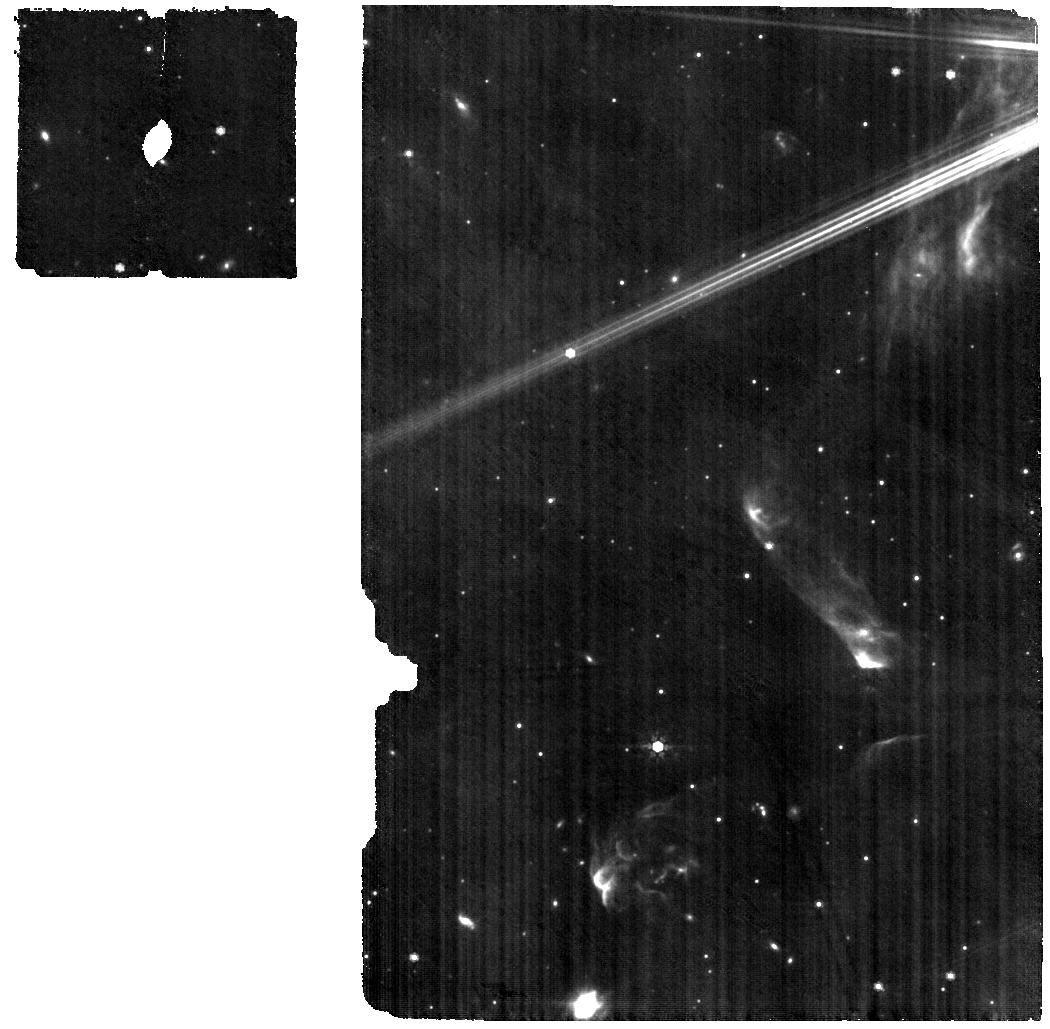
Target: HT-LUP
Instrument: MIRI
Filter: F770W
Exposure: 29 min
Observation ID: jw01584-o001_t001_miri_f770w

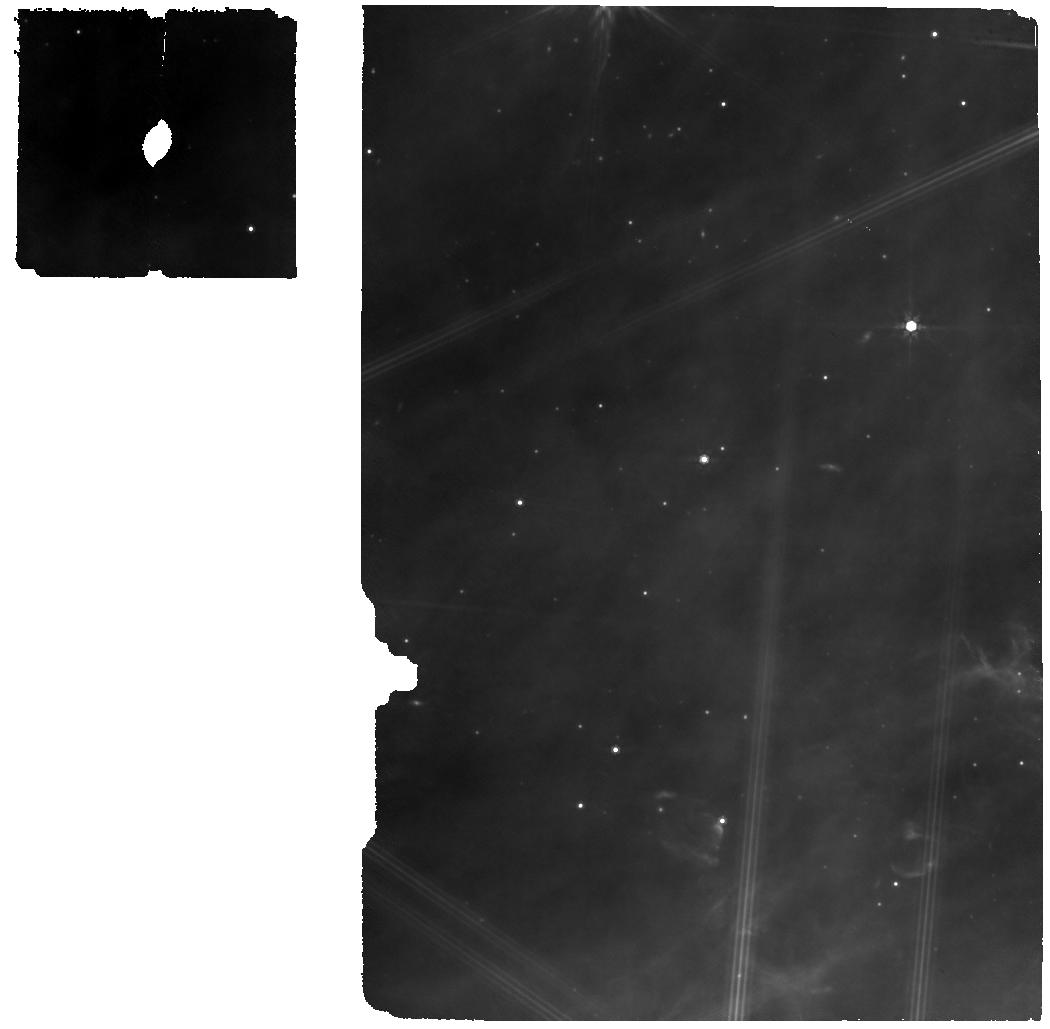
Target: WSB-52
Instrument: MIRI
Filter: F770W
Exposure: 17 min
Observation ID: jw01584-o017_t017_miri_f770w

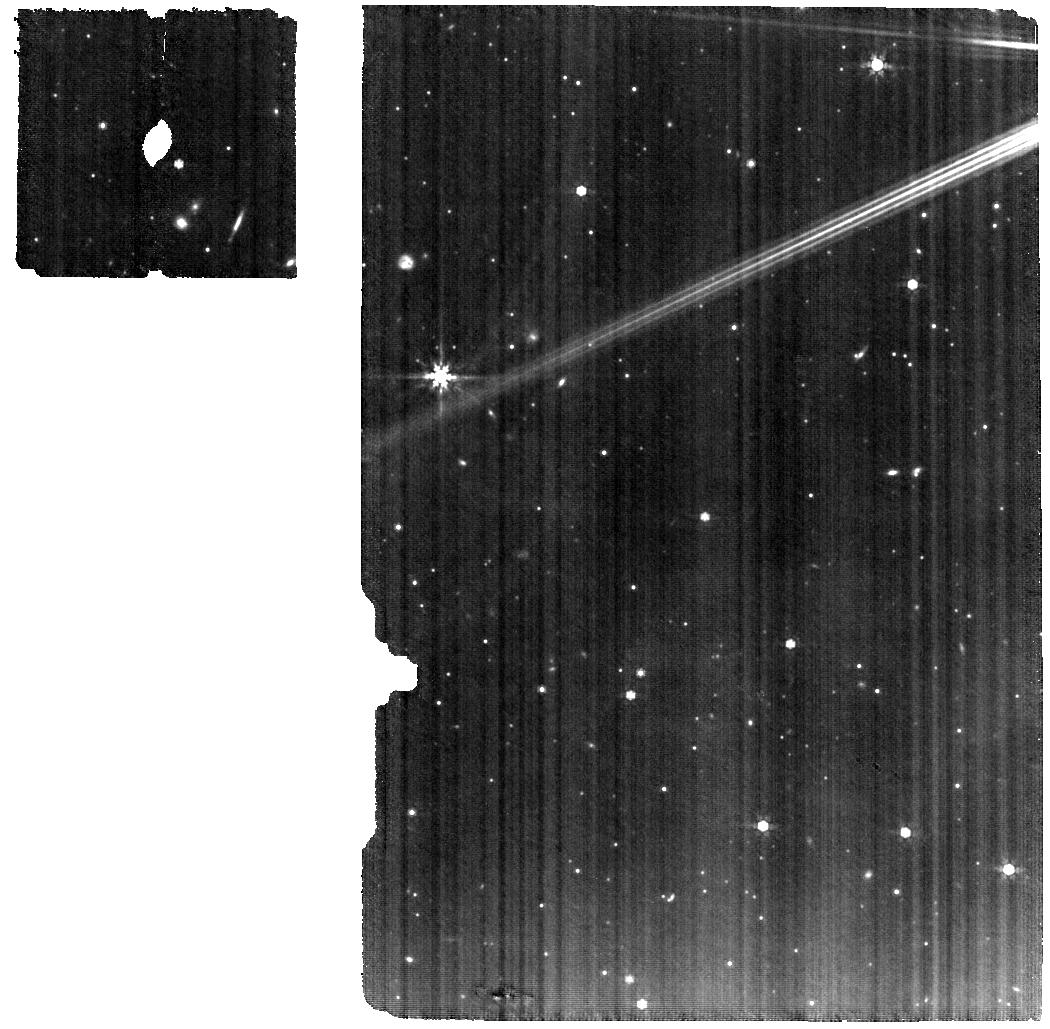
Target: RU-LUP
Instrument: MIRI
Filter: F770W
Exposure: 26 min
Observation ID: jw01584-o004_t004_miri_f770w

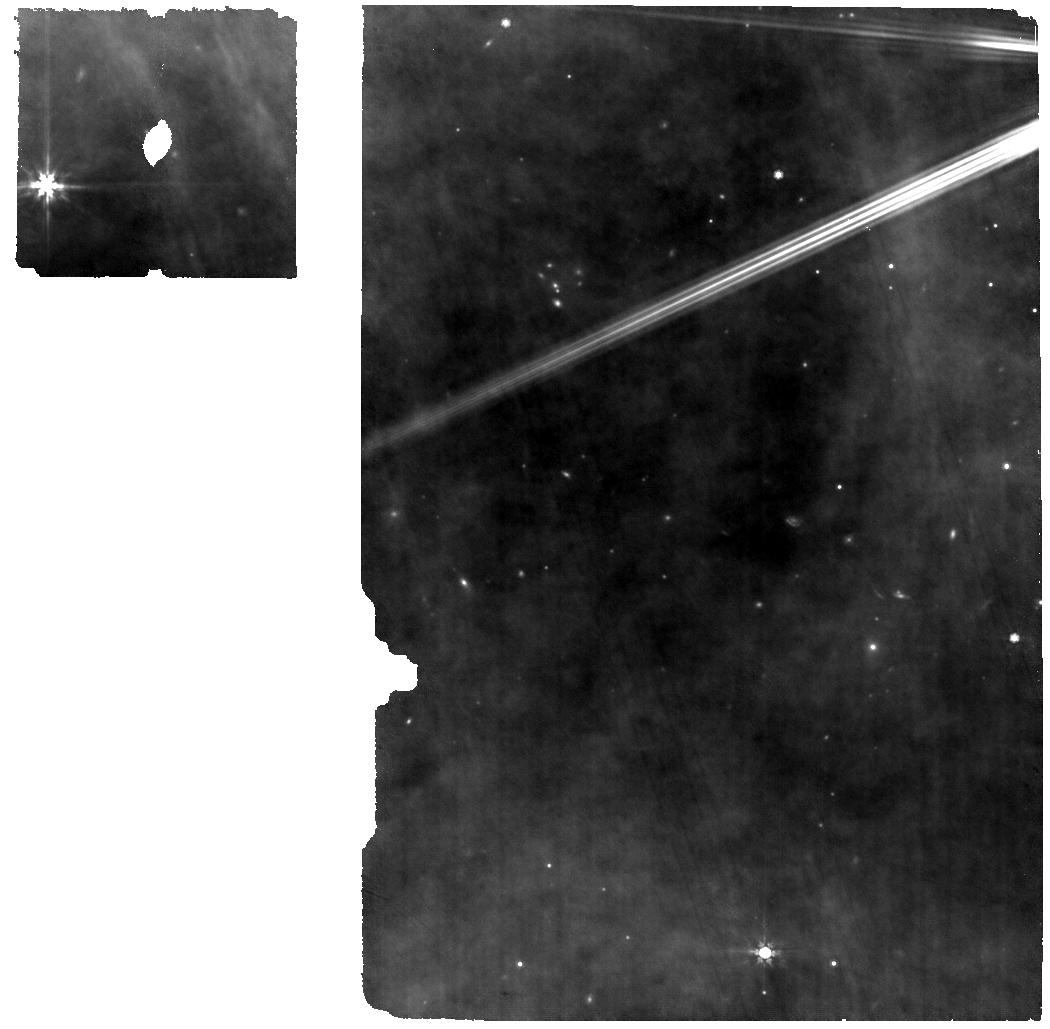
Target: AS-205-N
Instrument: MIRI
Filter: F770W
Exposure: 19 min
Observation ID: jw01584-o010_t021_miri_f770w

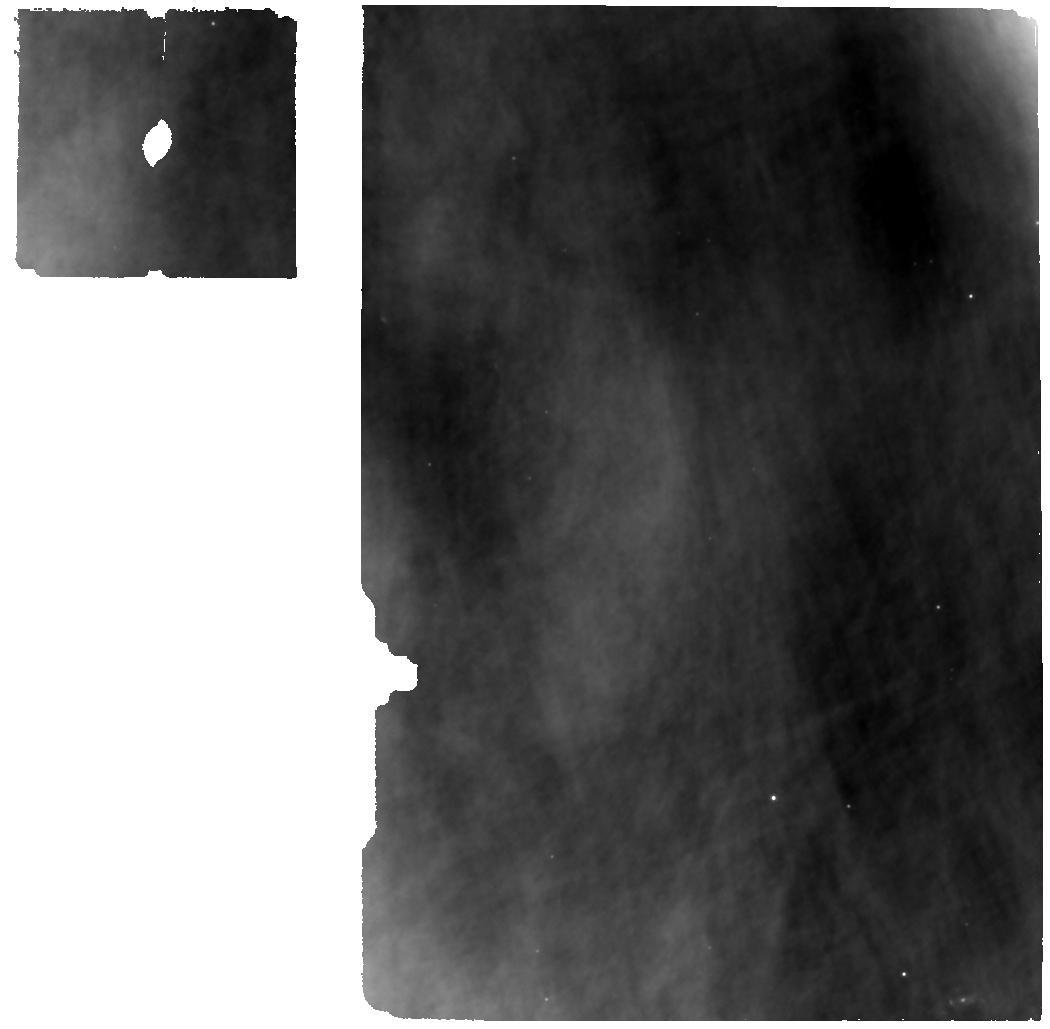
Target: SR-4
Instrument: MIRI
Filter: F770W
Exposure: 34 min
Observation ID: jw01584-o011_t011_miri_f770w

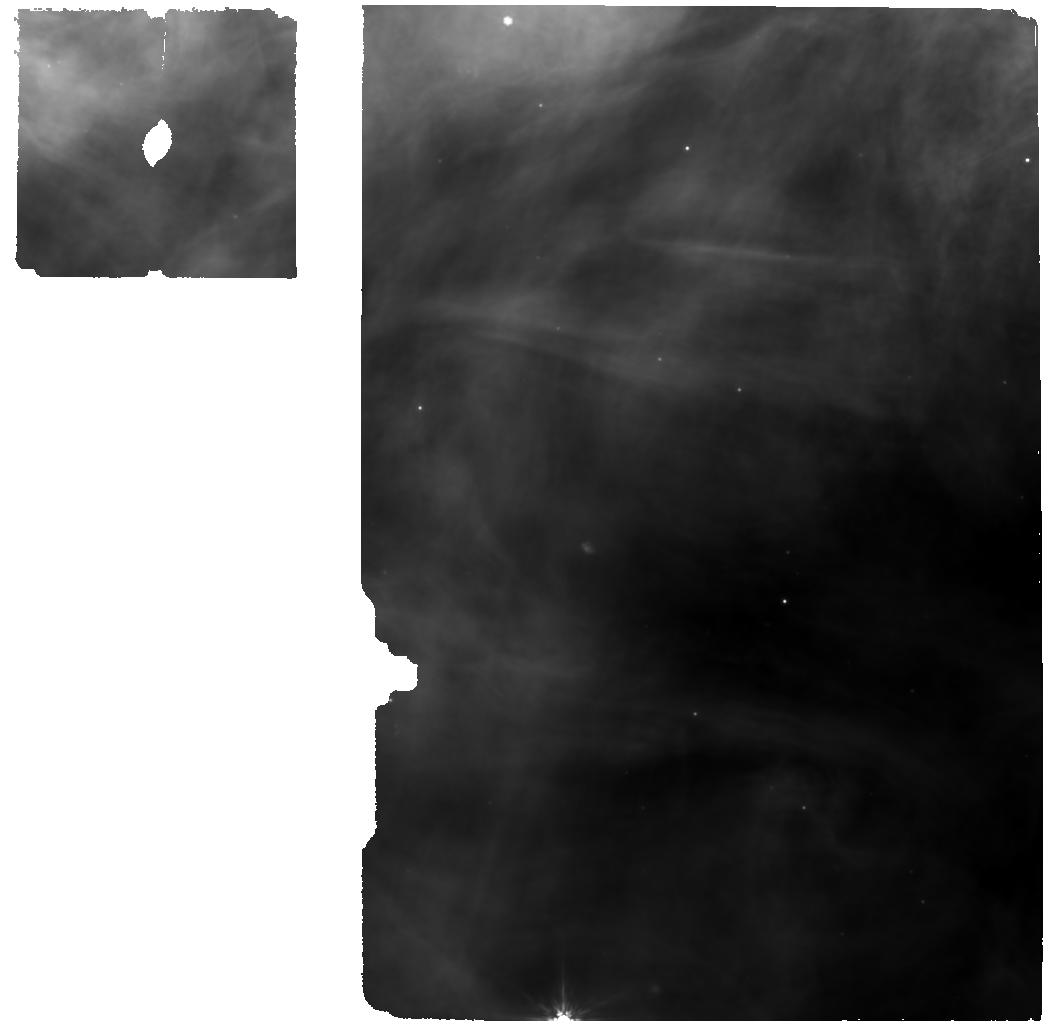
Target: ELIA-2-27
Instrument: MIRI
Filter: F770W
Exposure: 34 min
Observation ID: jw01584-o021_t015_miri_f770w

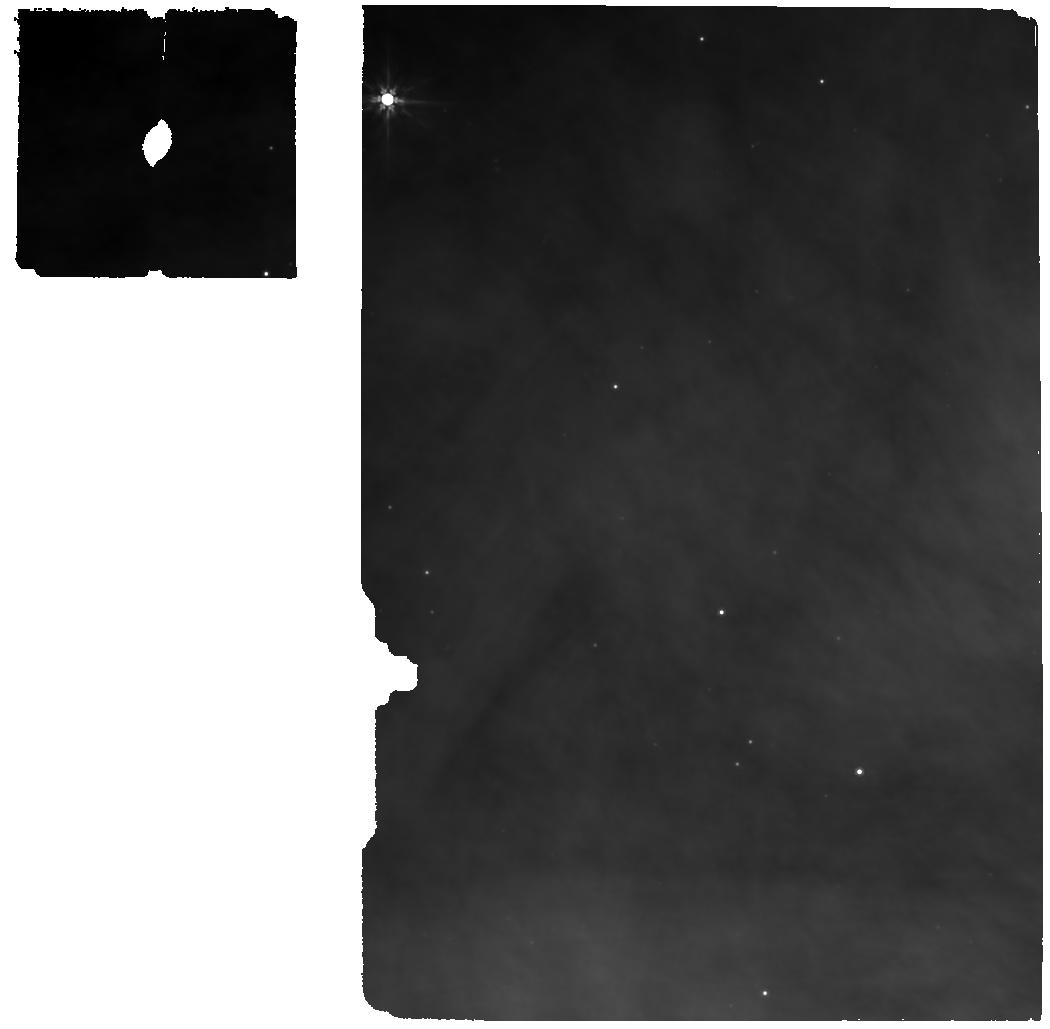
Target: DOAR-25
Instrument: MIRI
Filter: F770W
Exposure: 34 min
Observation ID: jw01584-o013_t013_miri_f770w

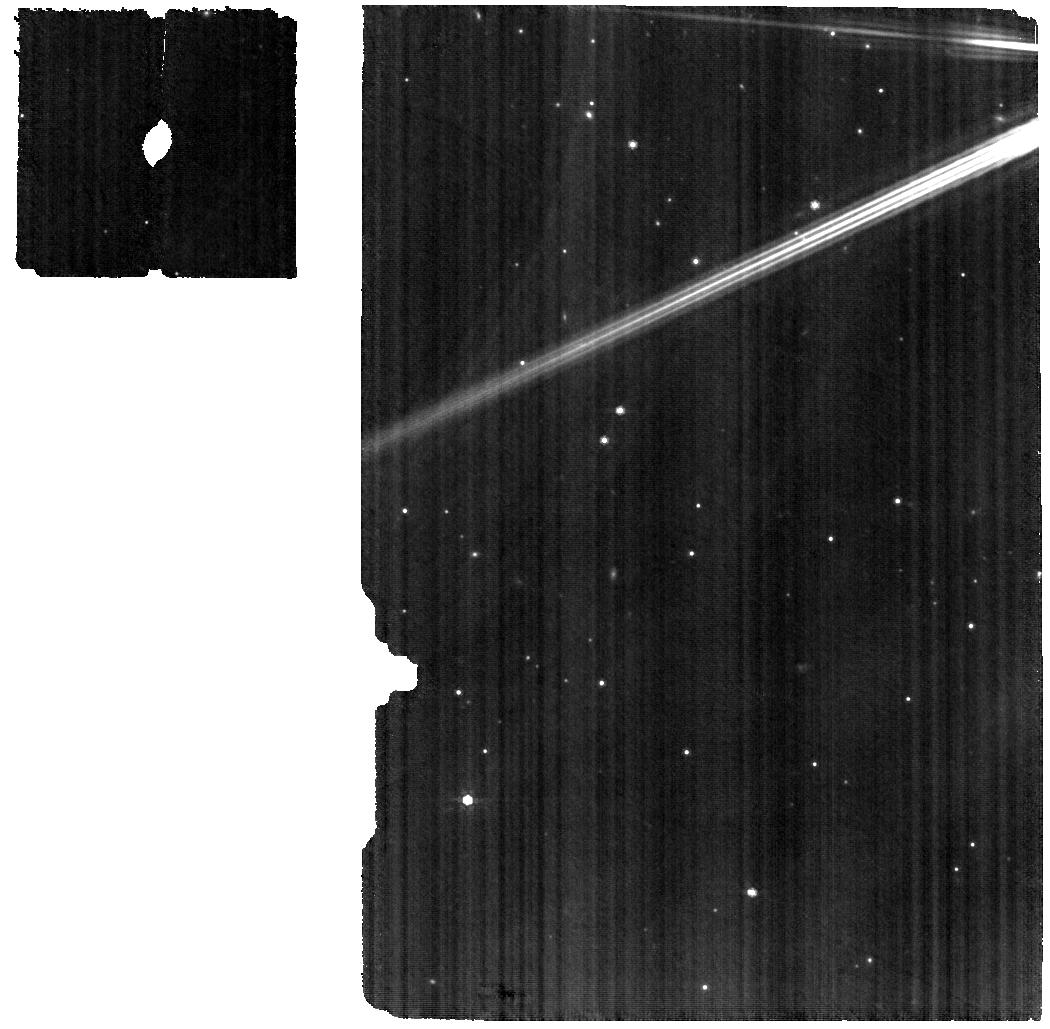
Target: HD-142666
Instrument: MIRI
Filter: F770W
Exposure: 19 min
Observation ID: jw01584-o008_t008_miri_f770w

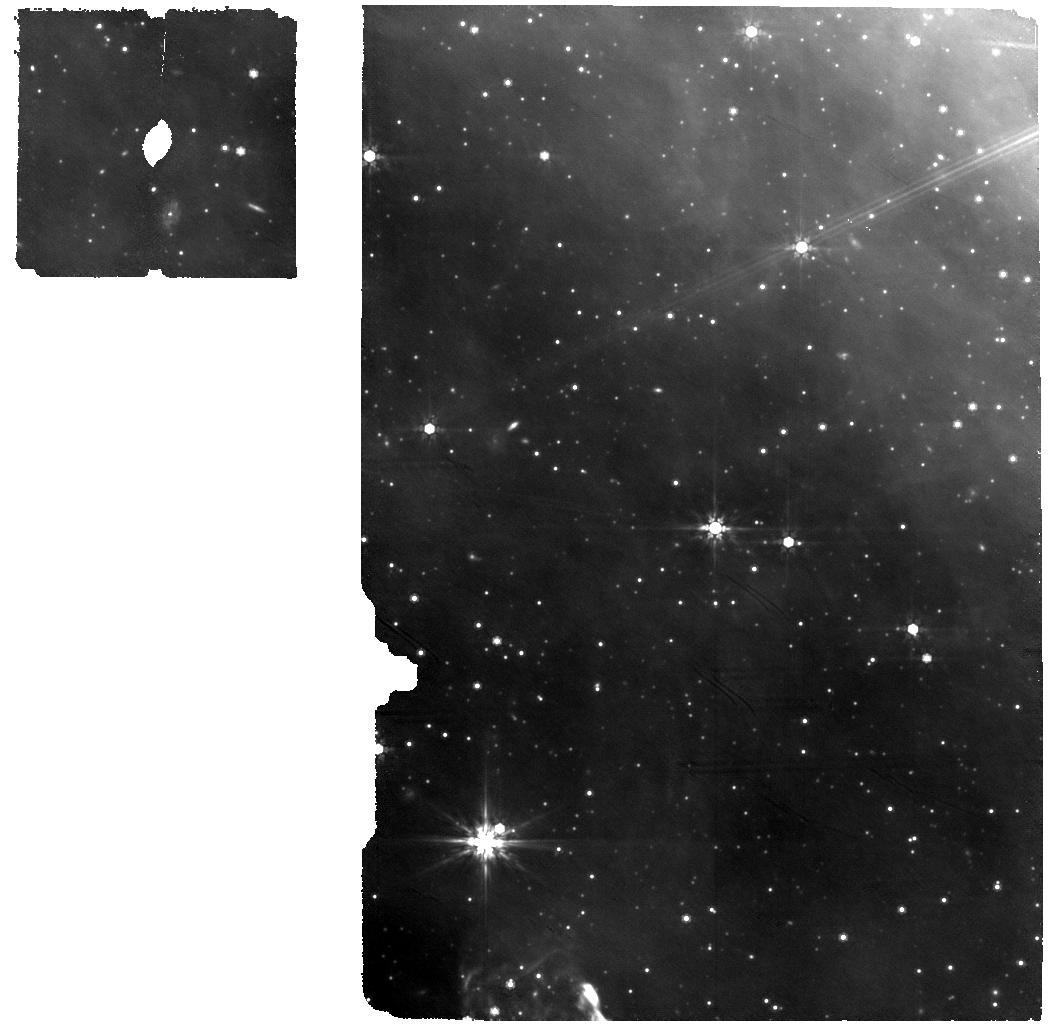
Target: SZ-114
Instrument: MIRI
Filter: F770W
Exposure: 42 min
Observation ID: jw01584-o005_t005_miri_f770w

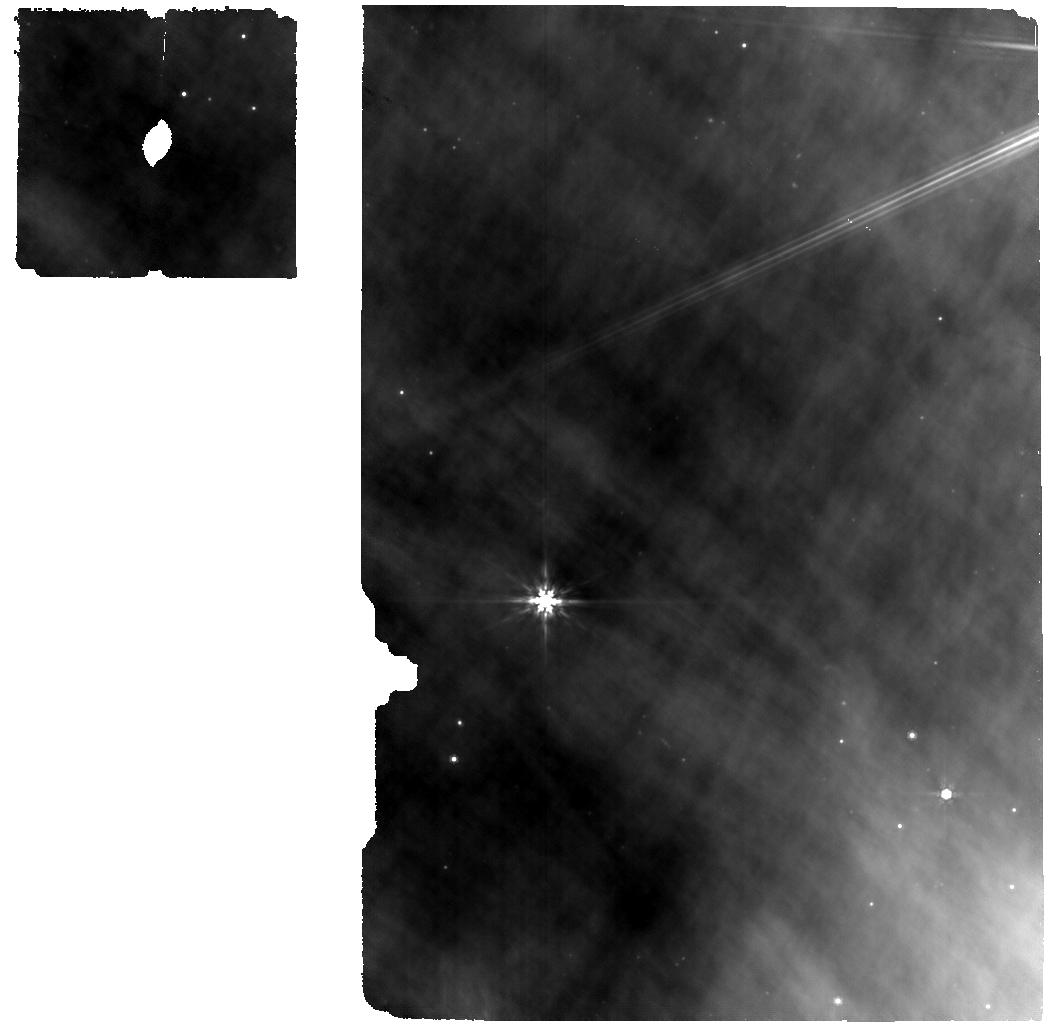
Target: ELIA-2-24
Instrument: MIRI
Filter: F770W
Exposure: 33 min
Observation ID: jw01584-o014_t014_miri_f770w

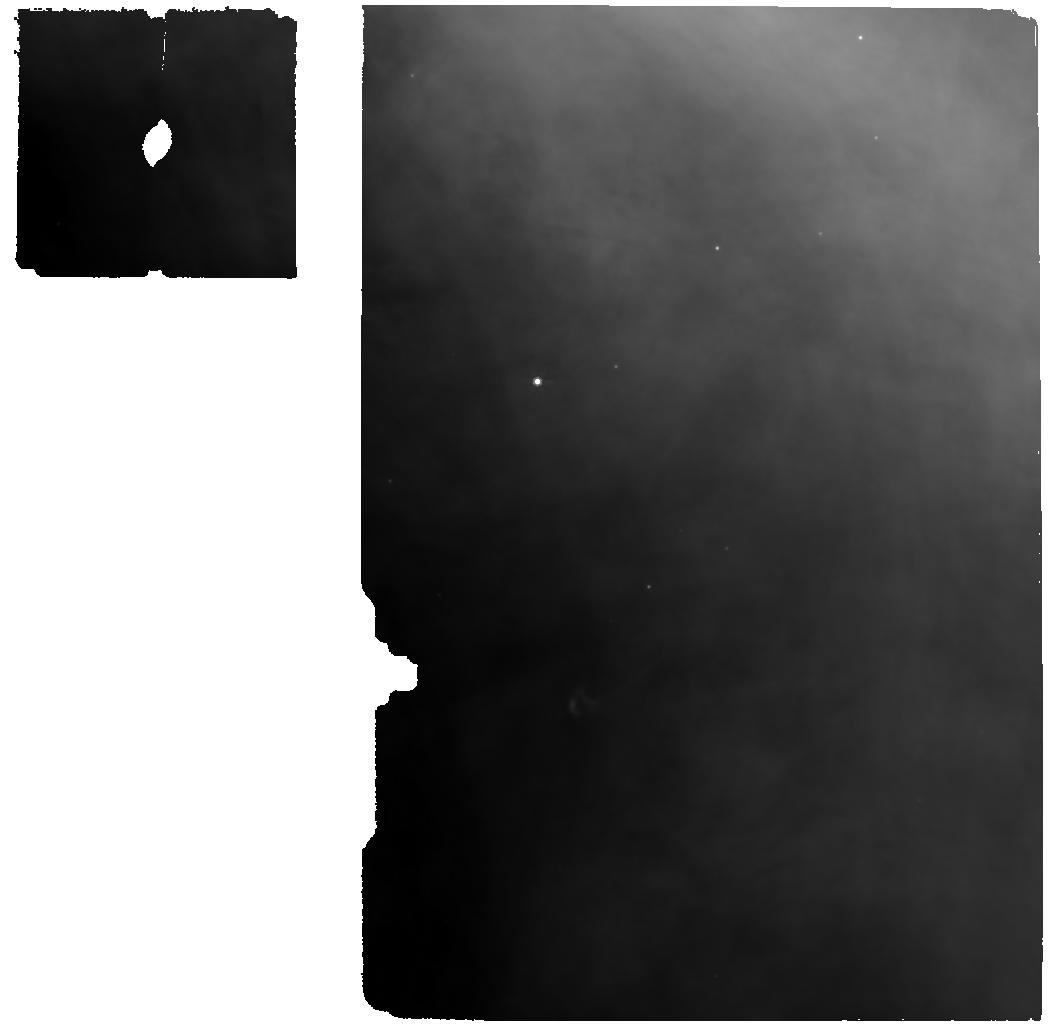
Target: ELIAS-2-20
Instrument: MIRI
Filter: F770W
Exposure: 36 min
Observation ID: jw01584-o012_t012_miri_f770w

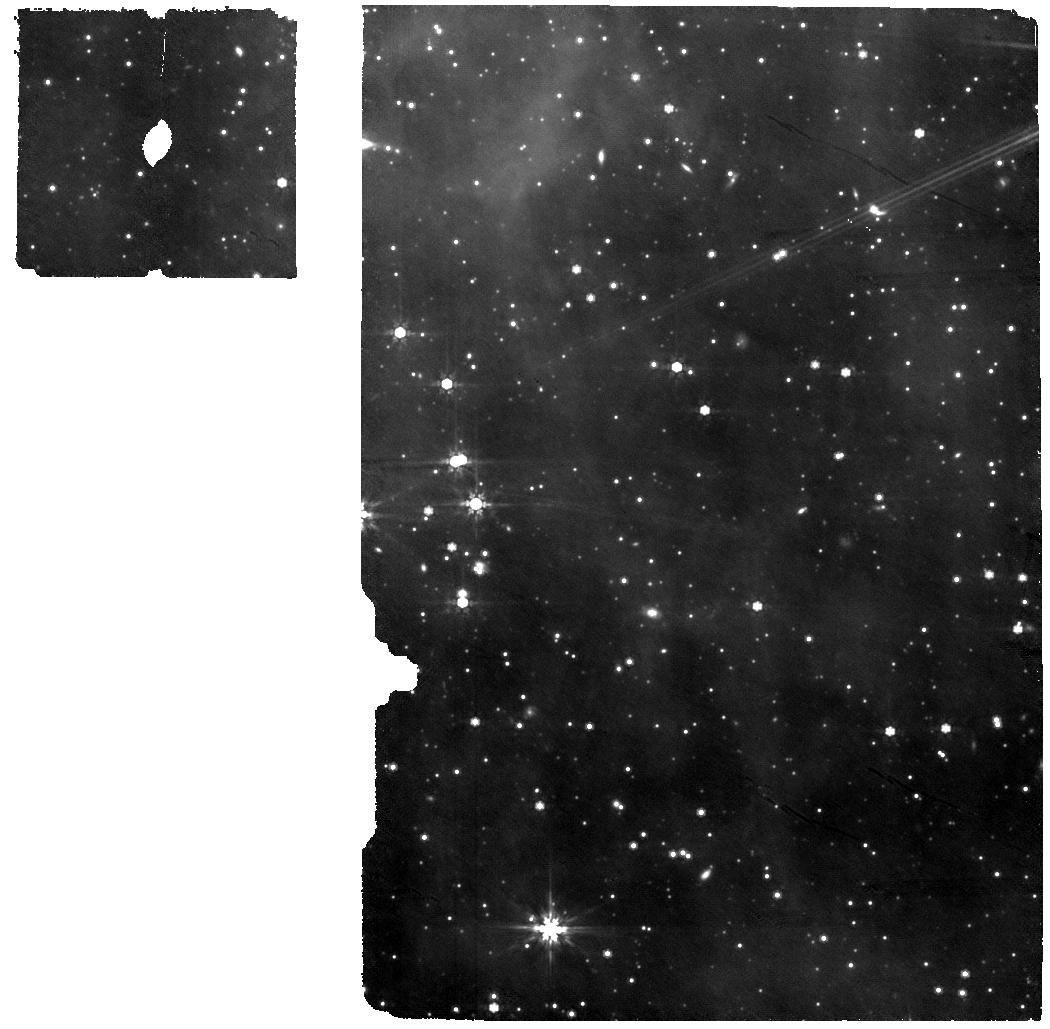
Target: SZ-129
Instrument: MIRI
Filter: F770W
Exposure: 56 min
Observation ID: jw01584-o006_t006_miri_f770w

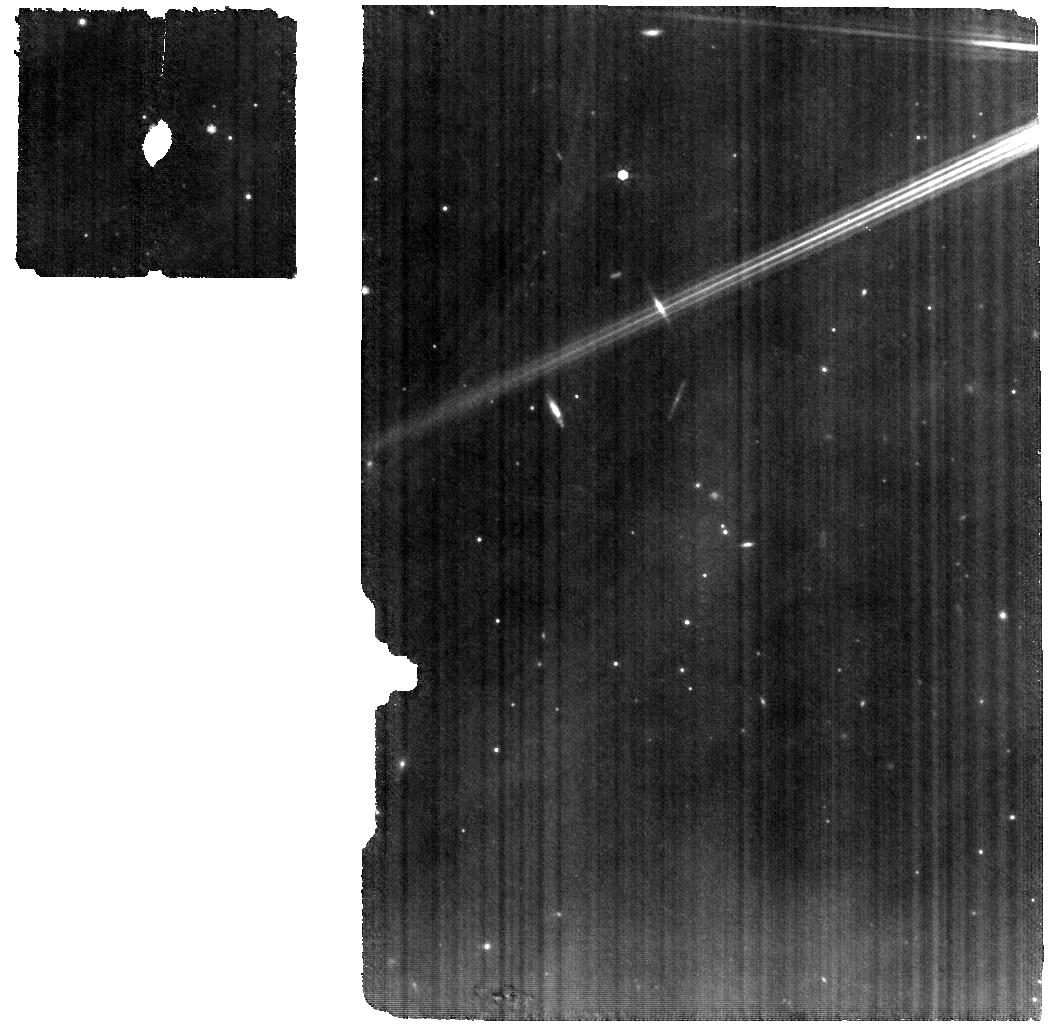
Target: AS-209
Instrument: MIRI
Filter: F770W
Exposure: 19 min
Observation ID: jw01584-o019_t019_miri_f770w

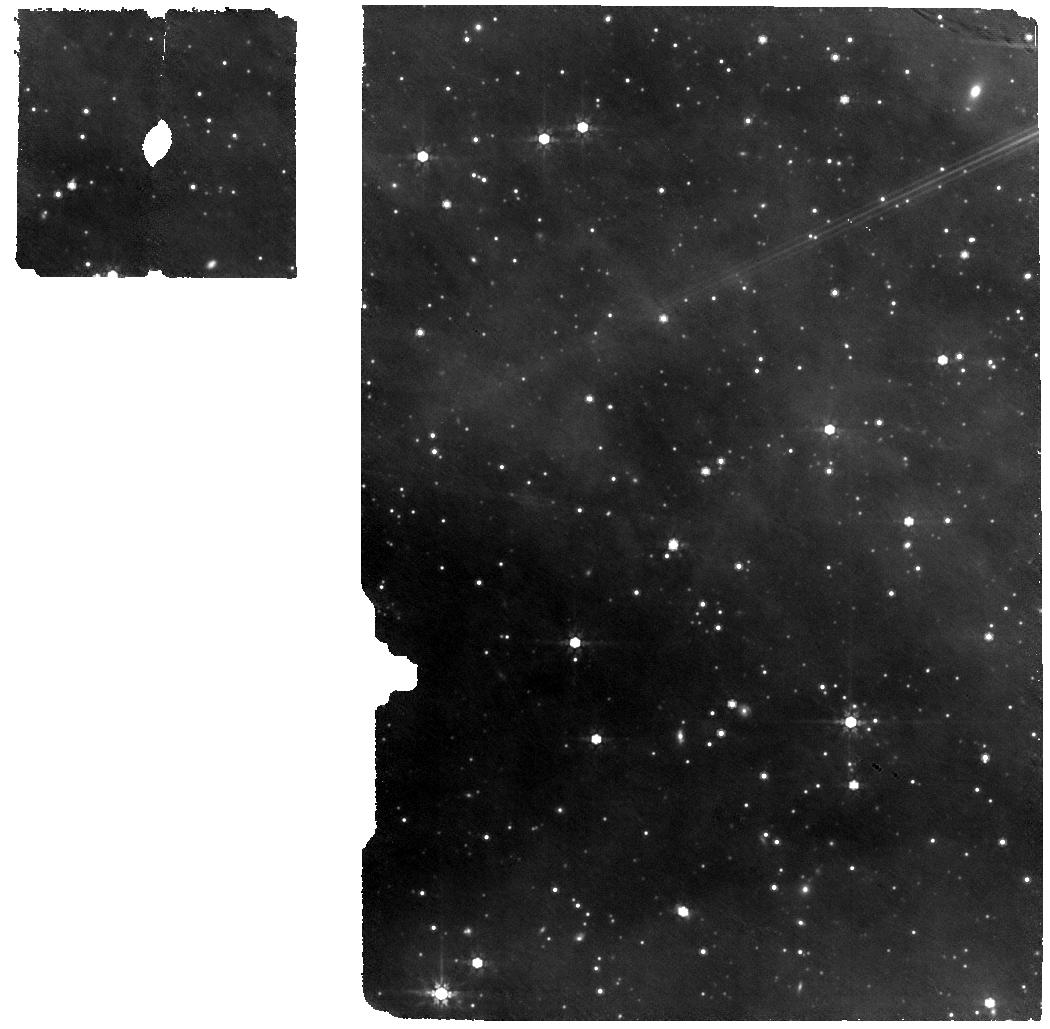
Target: MY-LUP
Instrument: MIRI
Filter: F770W
Exposure: 28 min
Observation ID: jw01584-o007_t007_miri_f770w

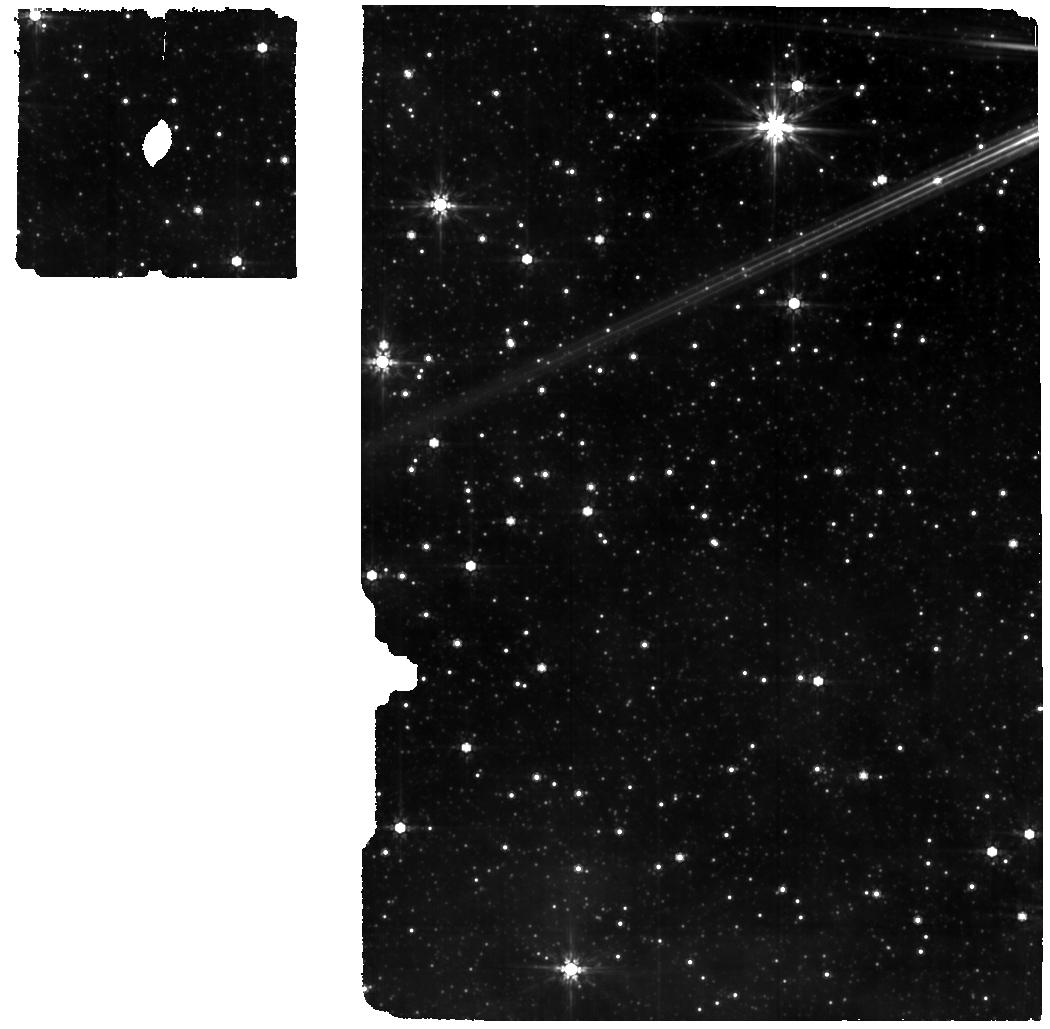
Target: HD-163296
Instrument: MIRI
Filter: F770W
Exposure: 19 min
Observation ID: jw01584-o020_t020_miri_f770w

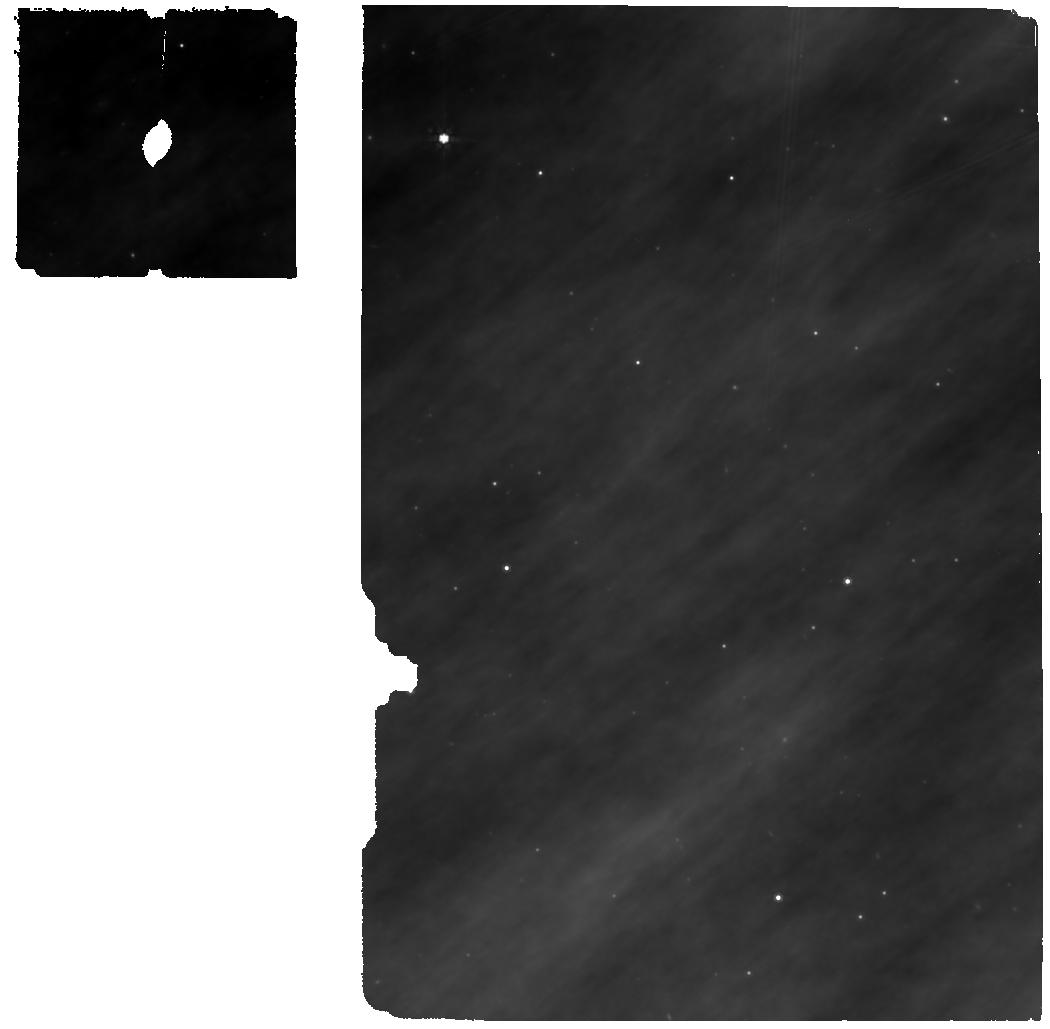
Target: DOAR-33
Instrument: MIRI
Filter: F770W
Exposure: 1.4 h
Observation ID: jw01584-o016_t016_miri_f770w

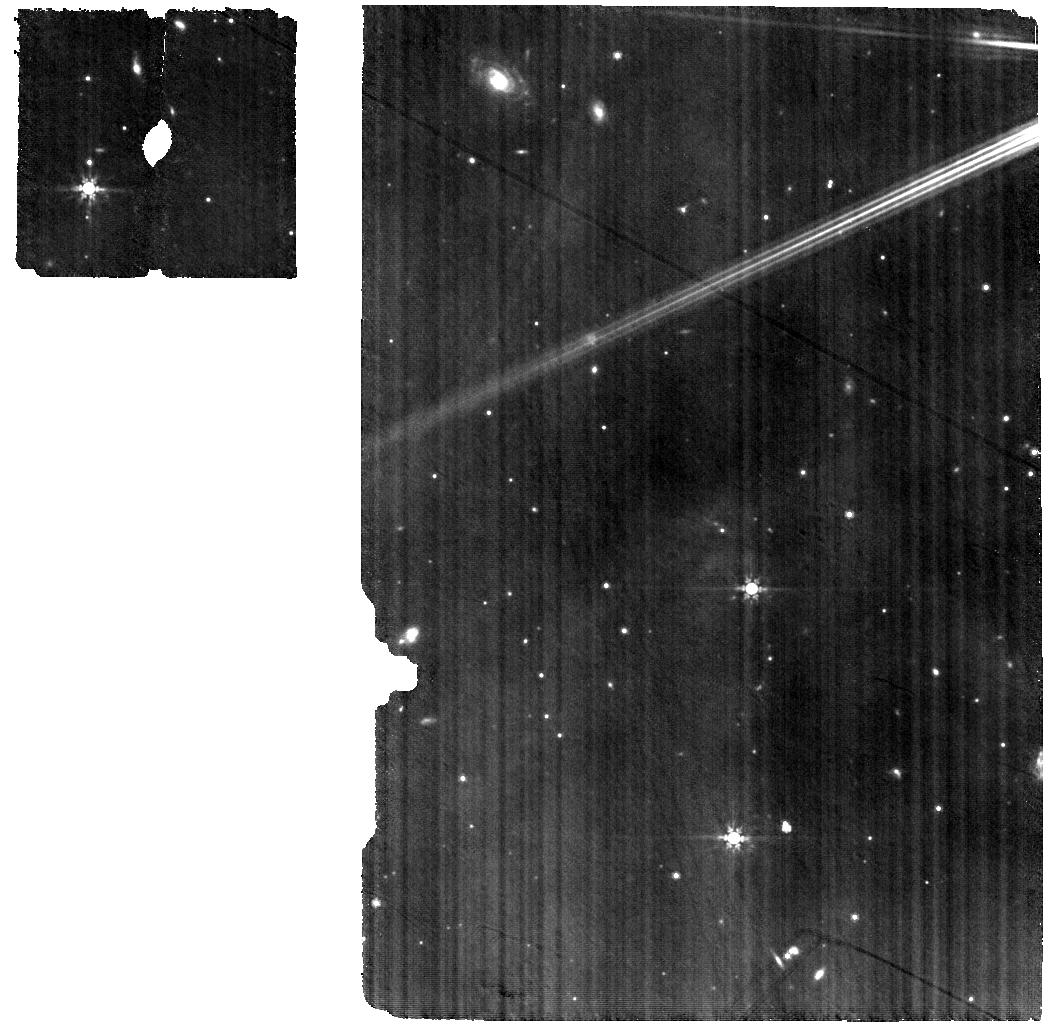
Target: HD-143006
Instrument: MIRI
Filter: F770W
Exposure: 36 min
Observation ID: jw01584-o009_t009_miri_f770w

A DSHARP-MIRI Treasury survey of Chemistry in Planet-forming Regions (PI: Salyk, Colette)

We propose a JWST treasury program to obtain MIRI-MRS spectra of the complete sample of protoplanetary disks from the ALMA-DSHARP survey, which obtained high resolution mm-wave images of disk substructures. With MIRI-MRS data, we can produce gas-phase inventories and radial abundance profiles of molecules in the terrestrial planet-forming regions of the DSHARP disks. With these combined datasets, we create the unique potential to study how global disk evolution and planet formation are interconnected with disk chemistry. Ultimately, the chemical makeup of the disk determines the chemical reservoir out of which planets form, and therefore, the composition of planets. In addition to releasing reduced spectra, our team will produce and release several higher-level data products to the community, including line fluxes, bulk molecular parameters (rotational temperature, column density, and emitting area), and molecular abundance ratios. This combined dataset will have the power to support a broad range of investigations, and will have lasting legacy value for both the planet formation and exoplanet communities.